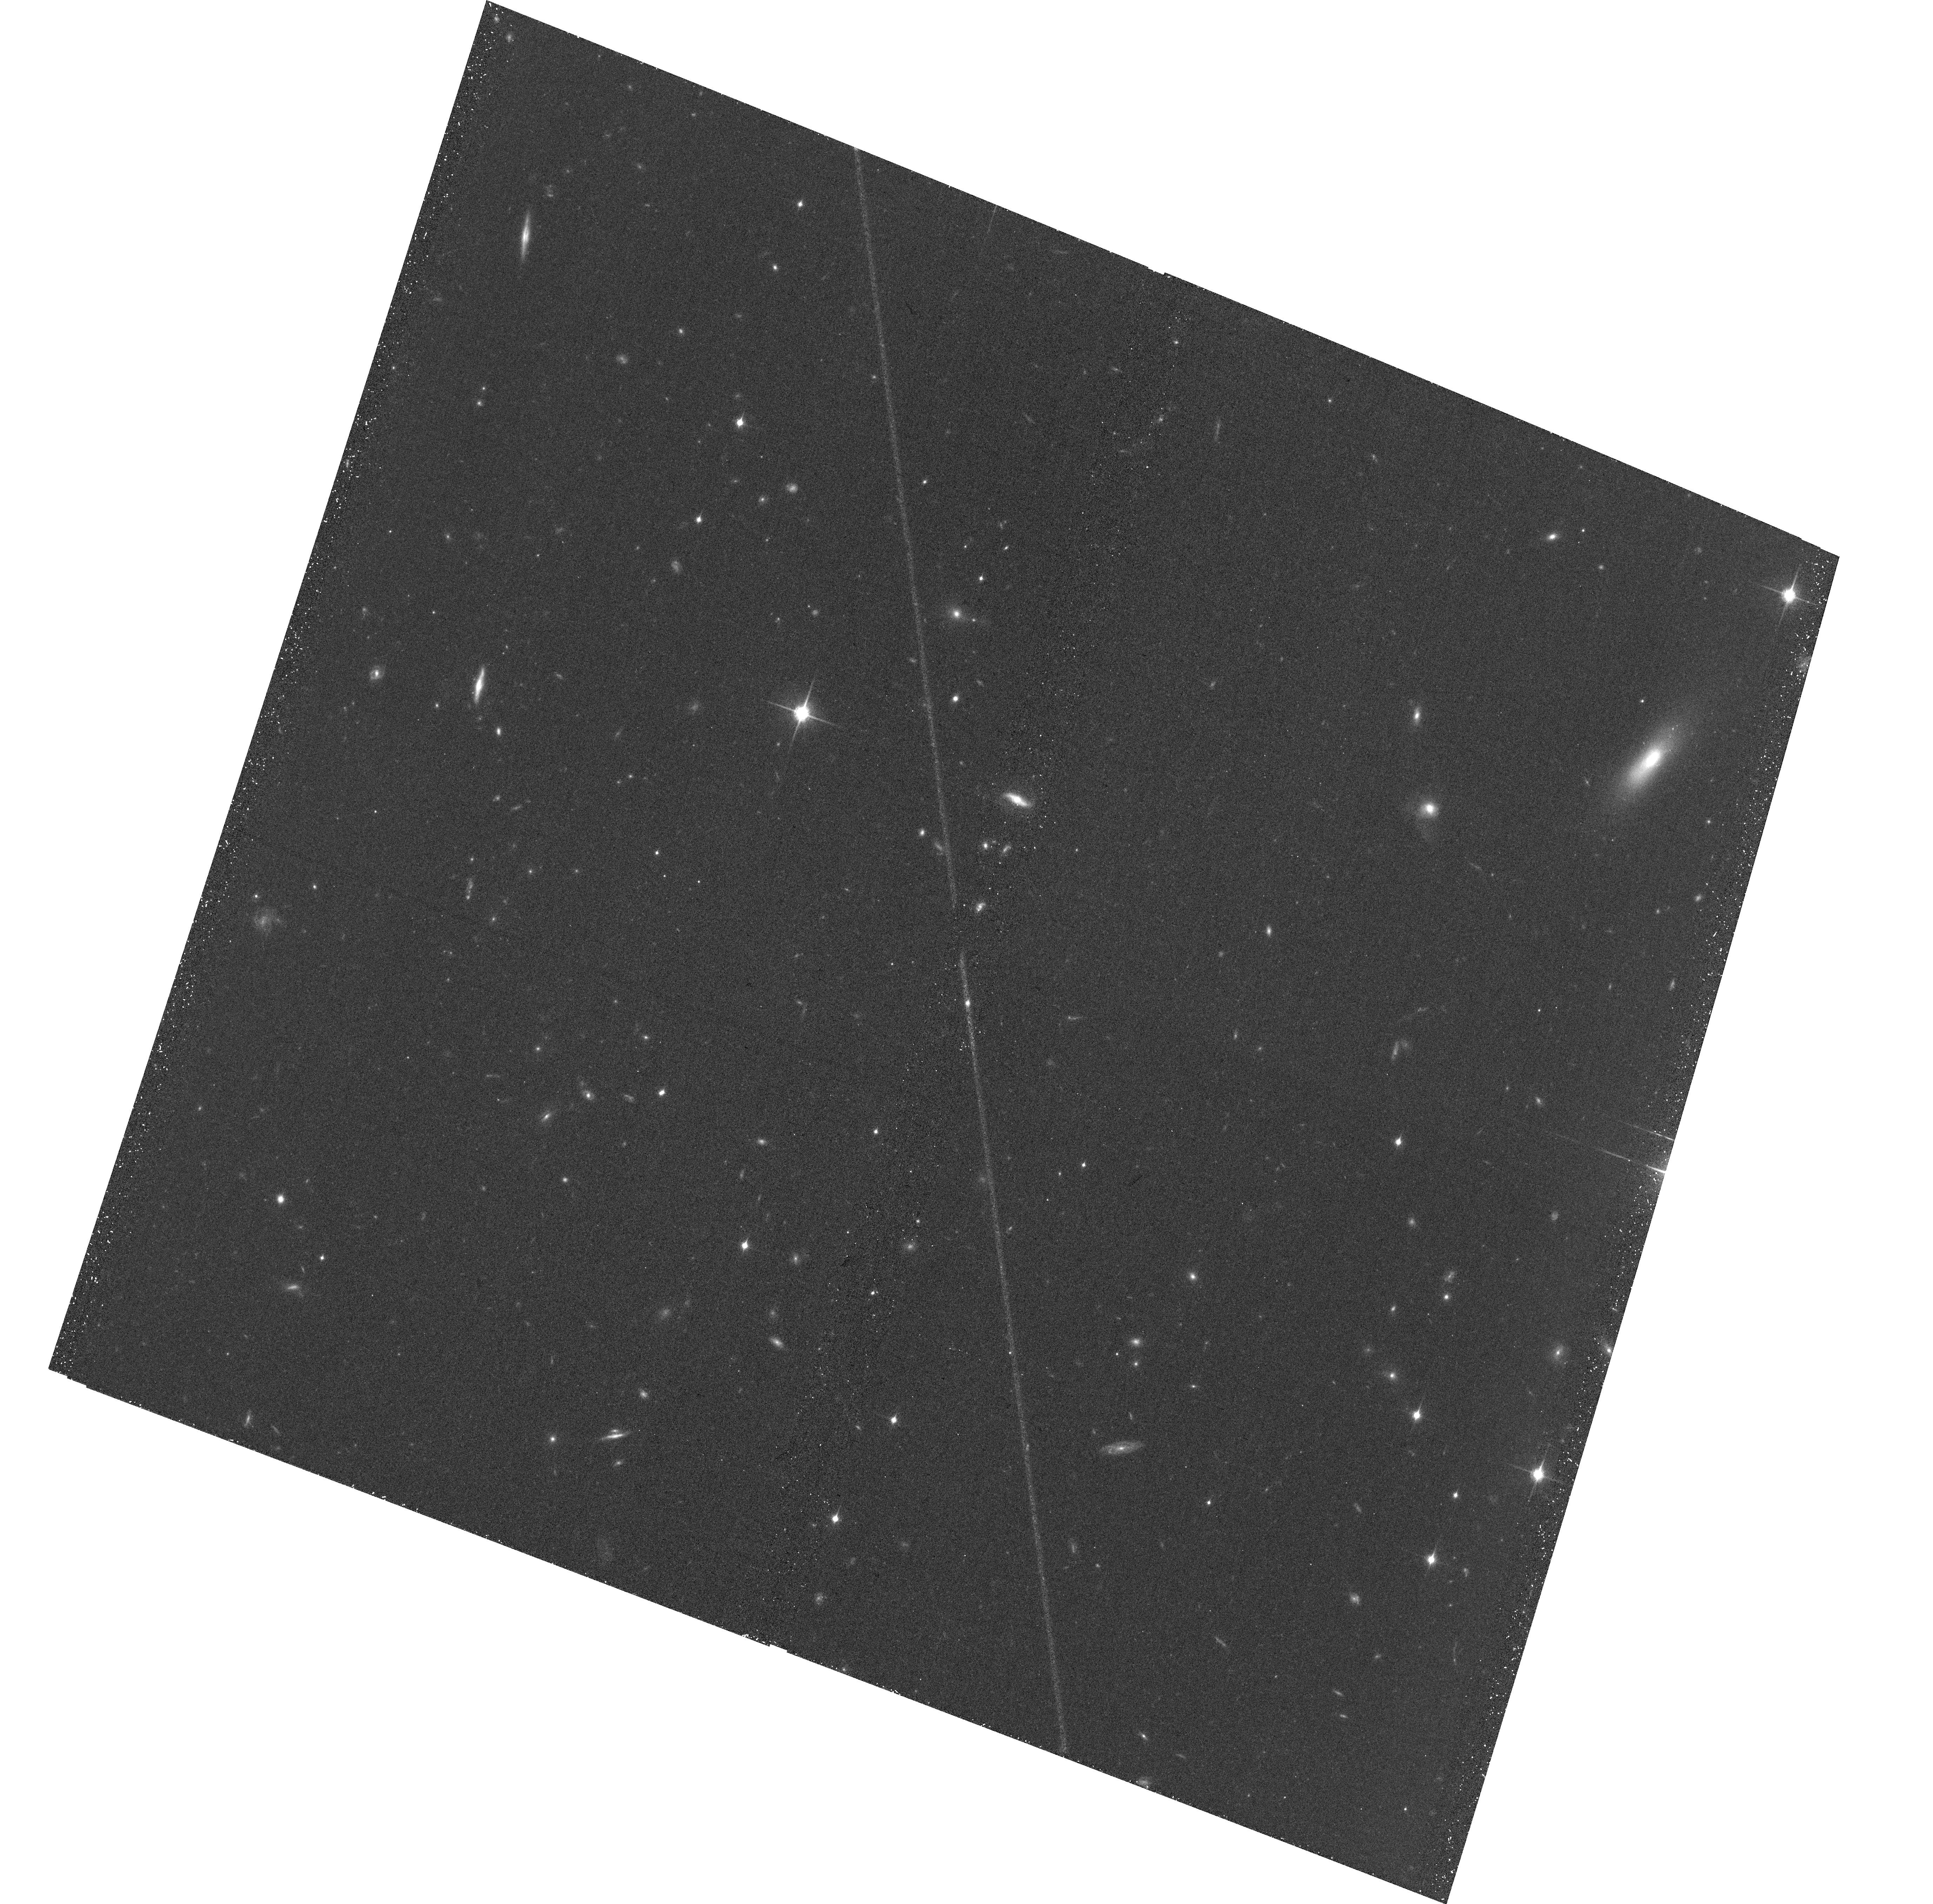
Target: WISEPJ234446.25+103415.8
Instrument: ACS/WFC
Filter: F850LP
Exposure: 39 min
Observation ID: hst_14337_06_acs_wfc_f850lp_jcvp06

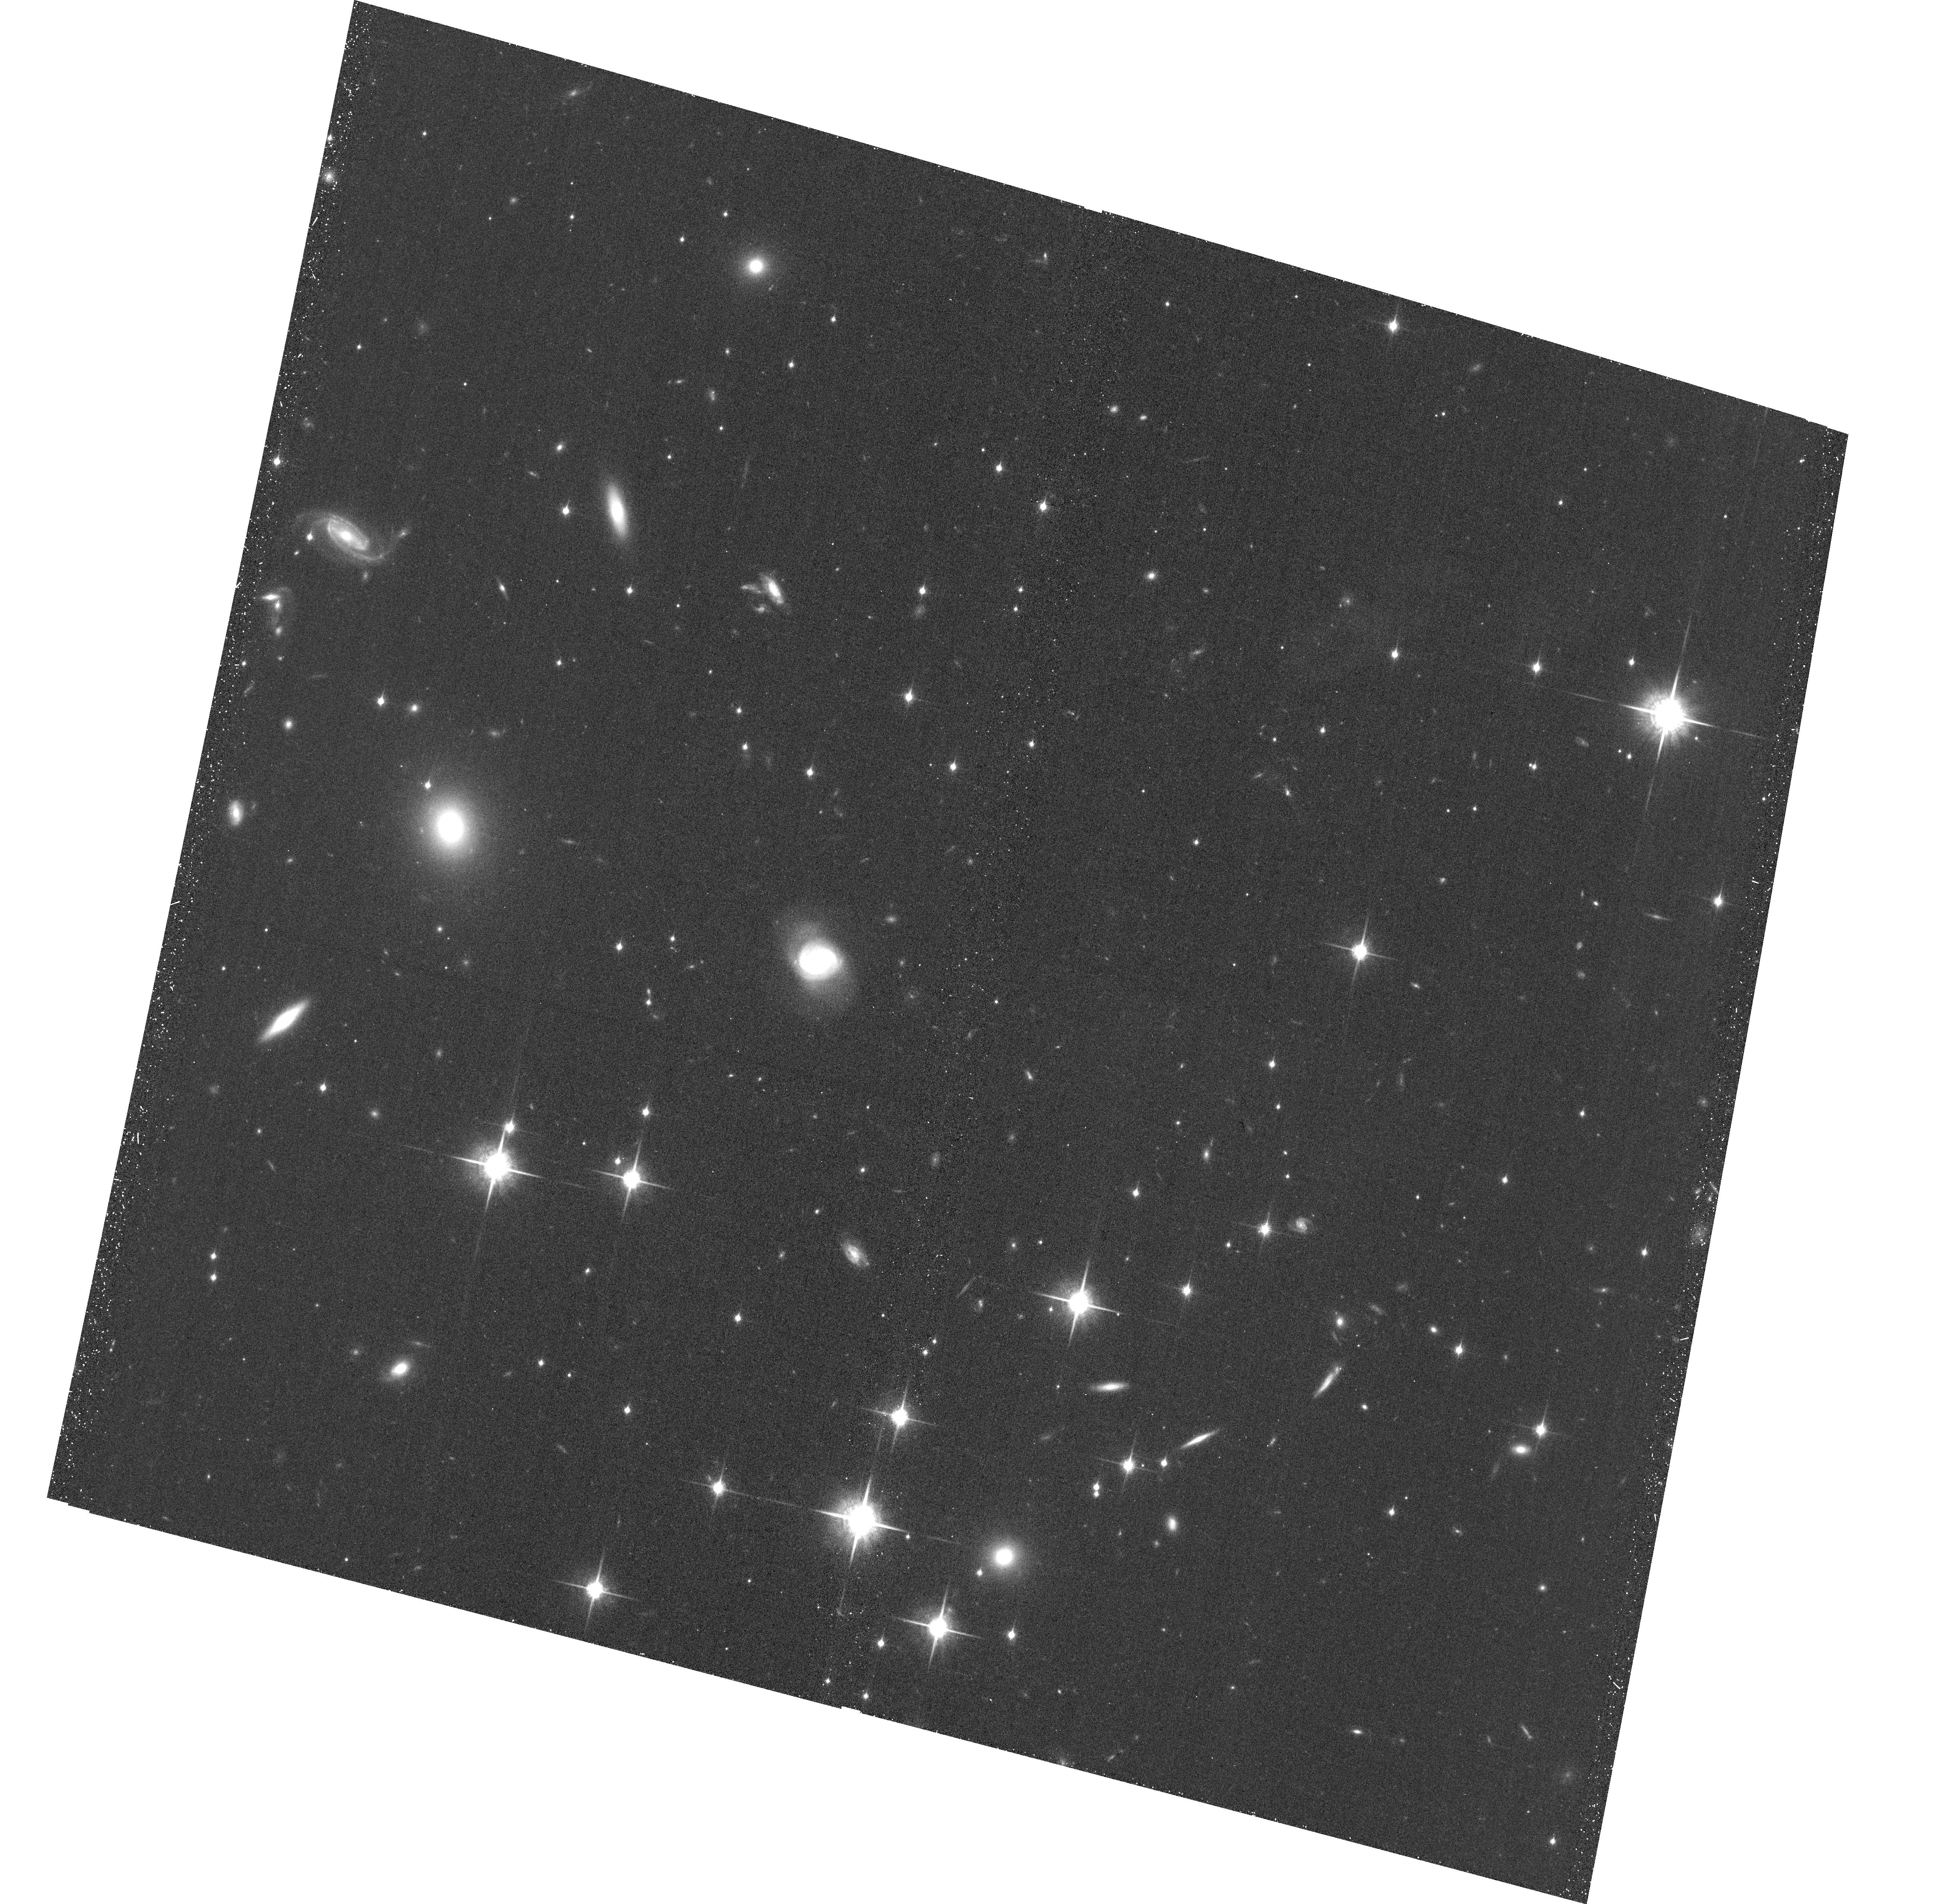
Target: WISEJ014656.66+423410.0
Instrument: ACS/WFC
Filter: F850LP
Exposure: 40 min
Observation ID: hst_14337_04_acs_wfc_f850lp_jcvp04

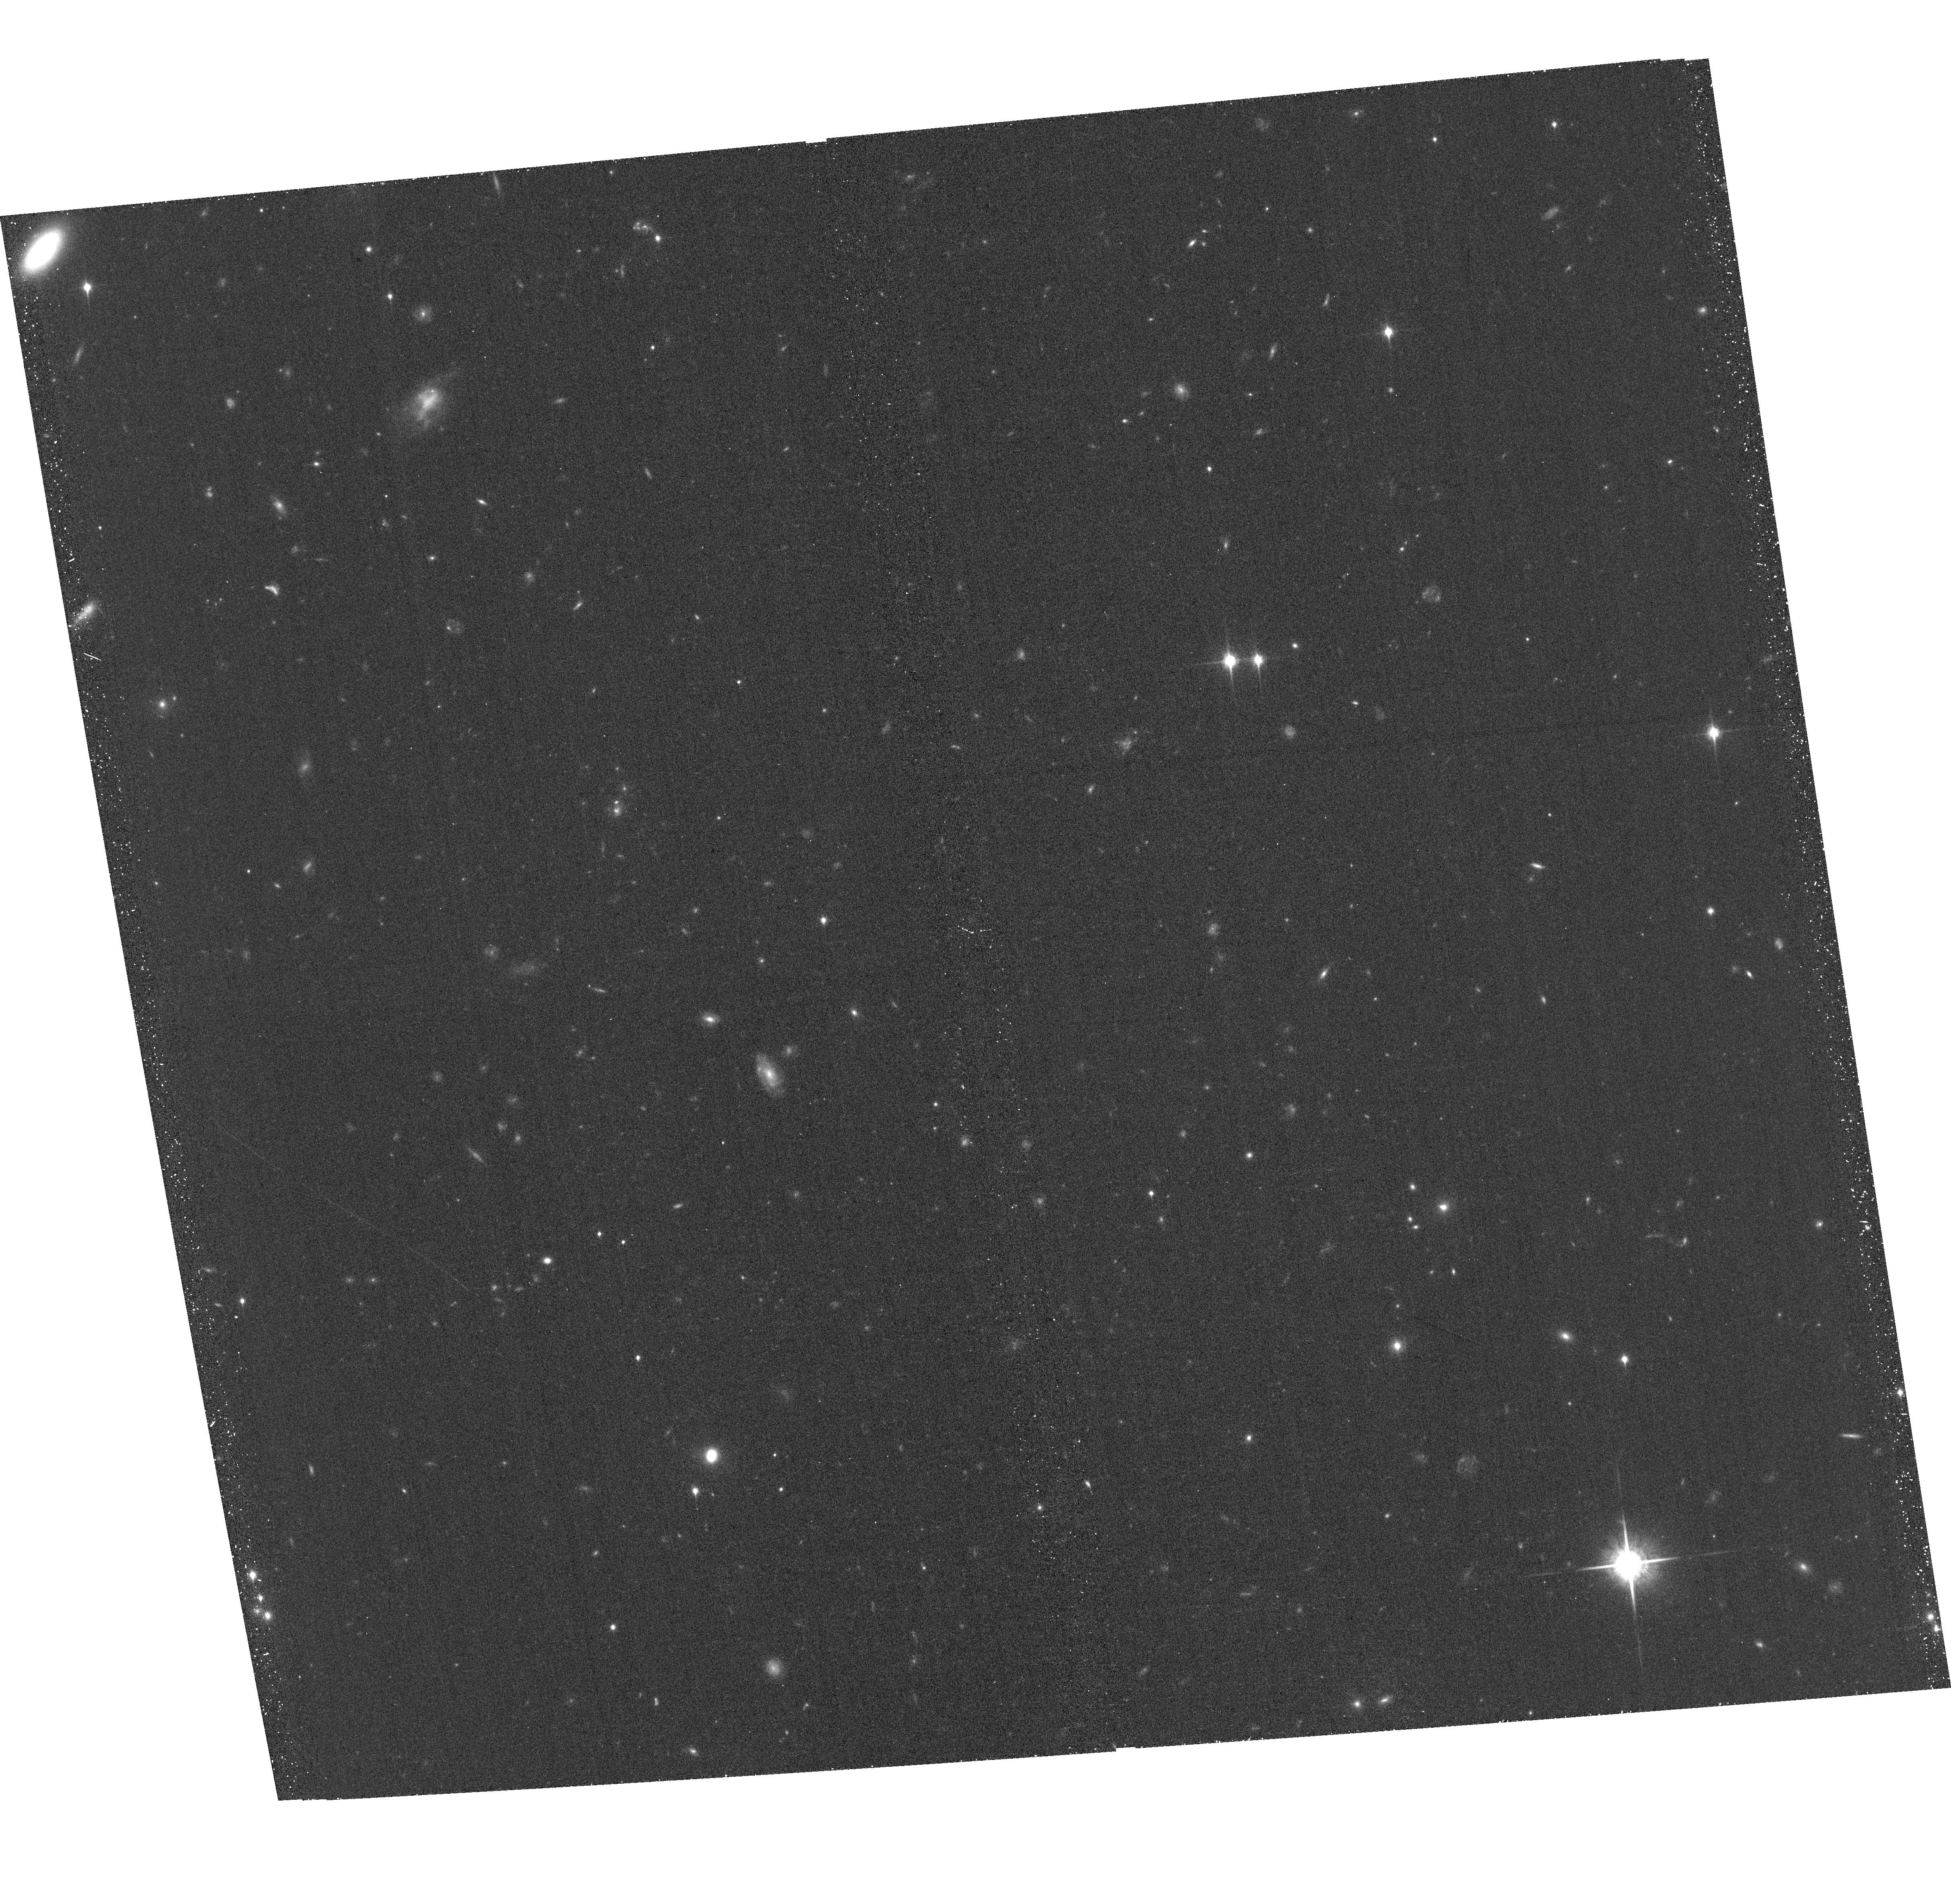
Target: 2MASSWJ0103320+193536
Instrument: ACS/WFC
Filter: F850LP
Exposure: 39 min
Observation ID: hst_14337_01_acs_wfc_f850lp_jcvp01

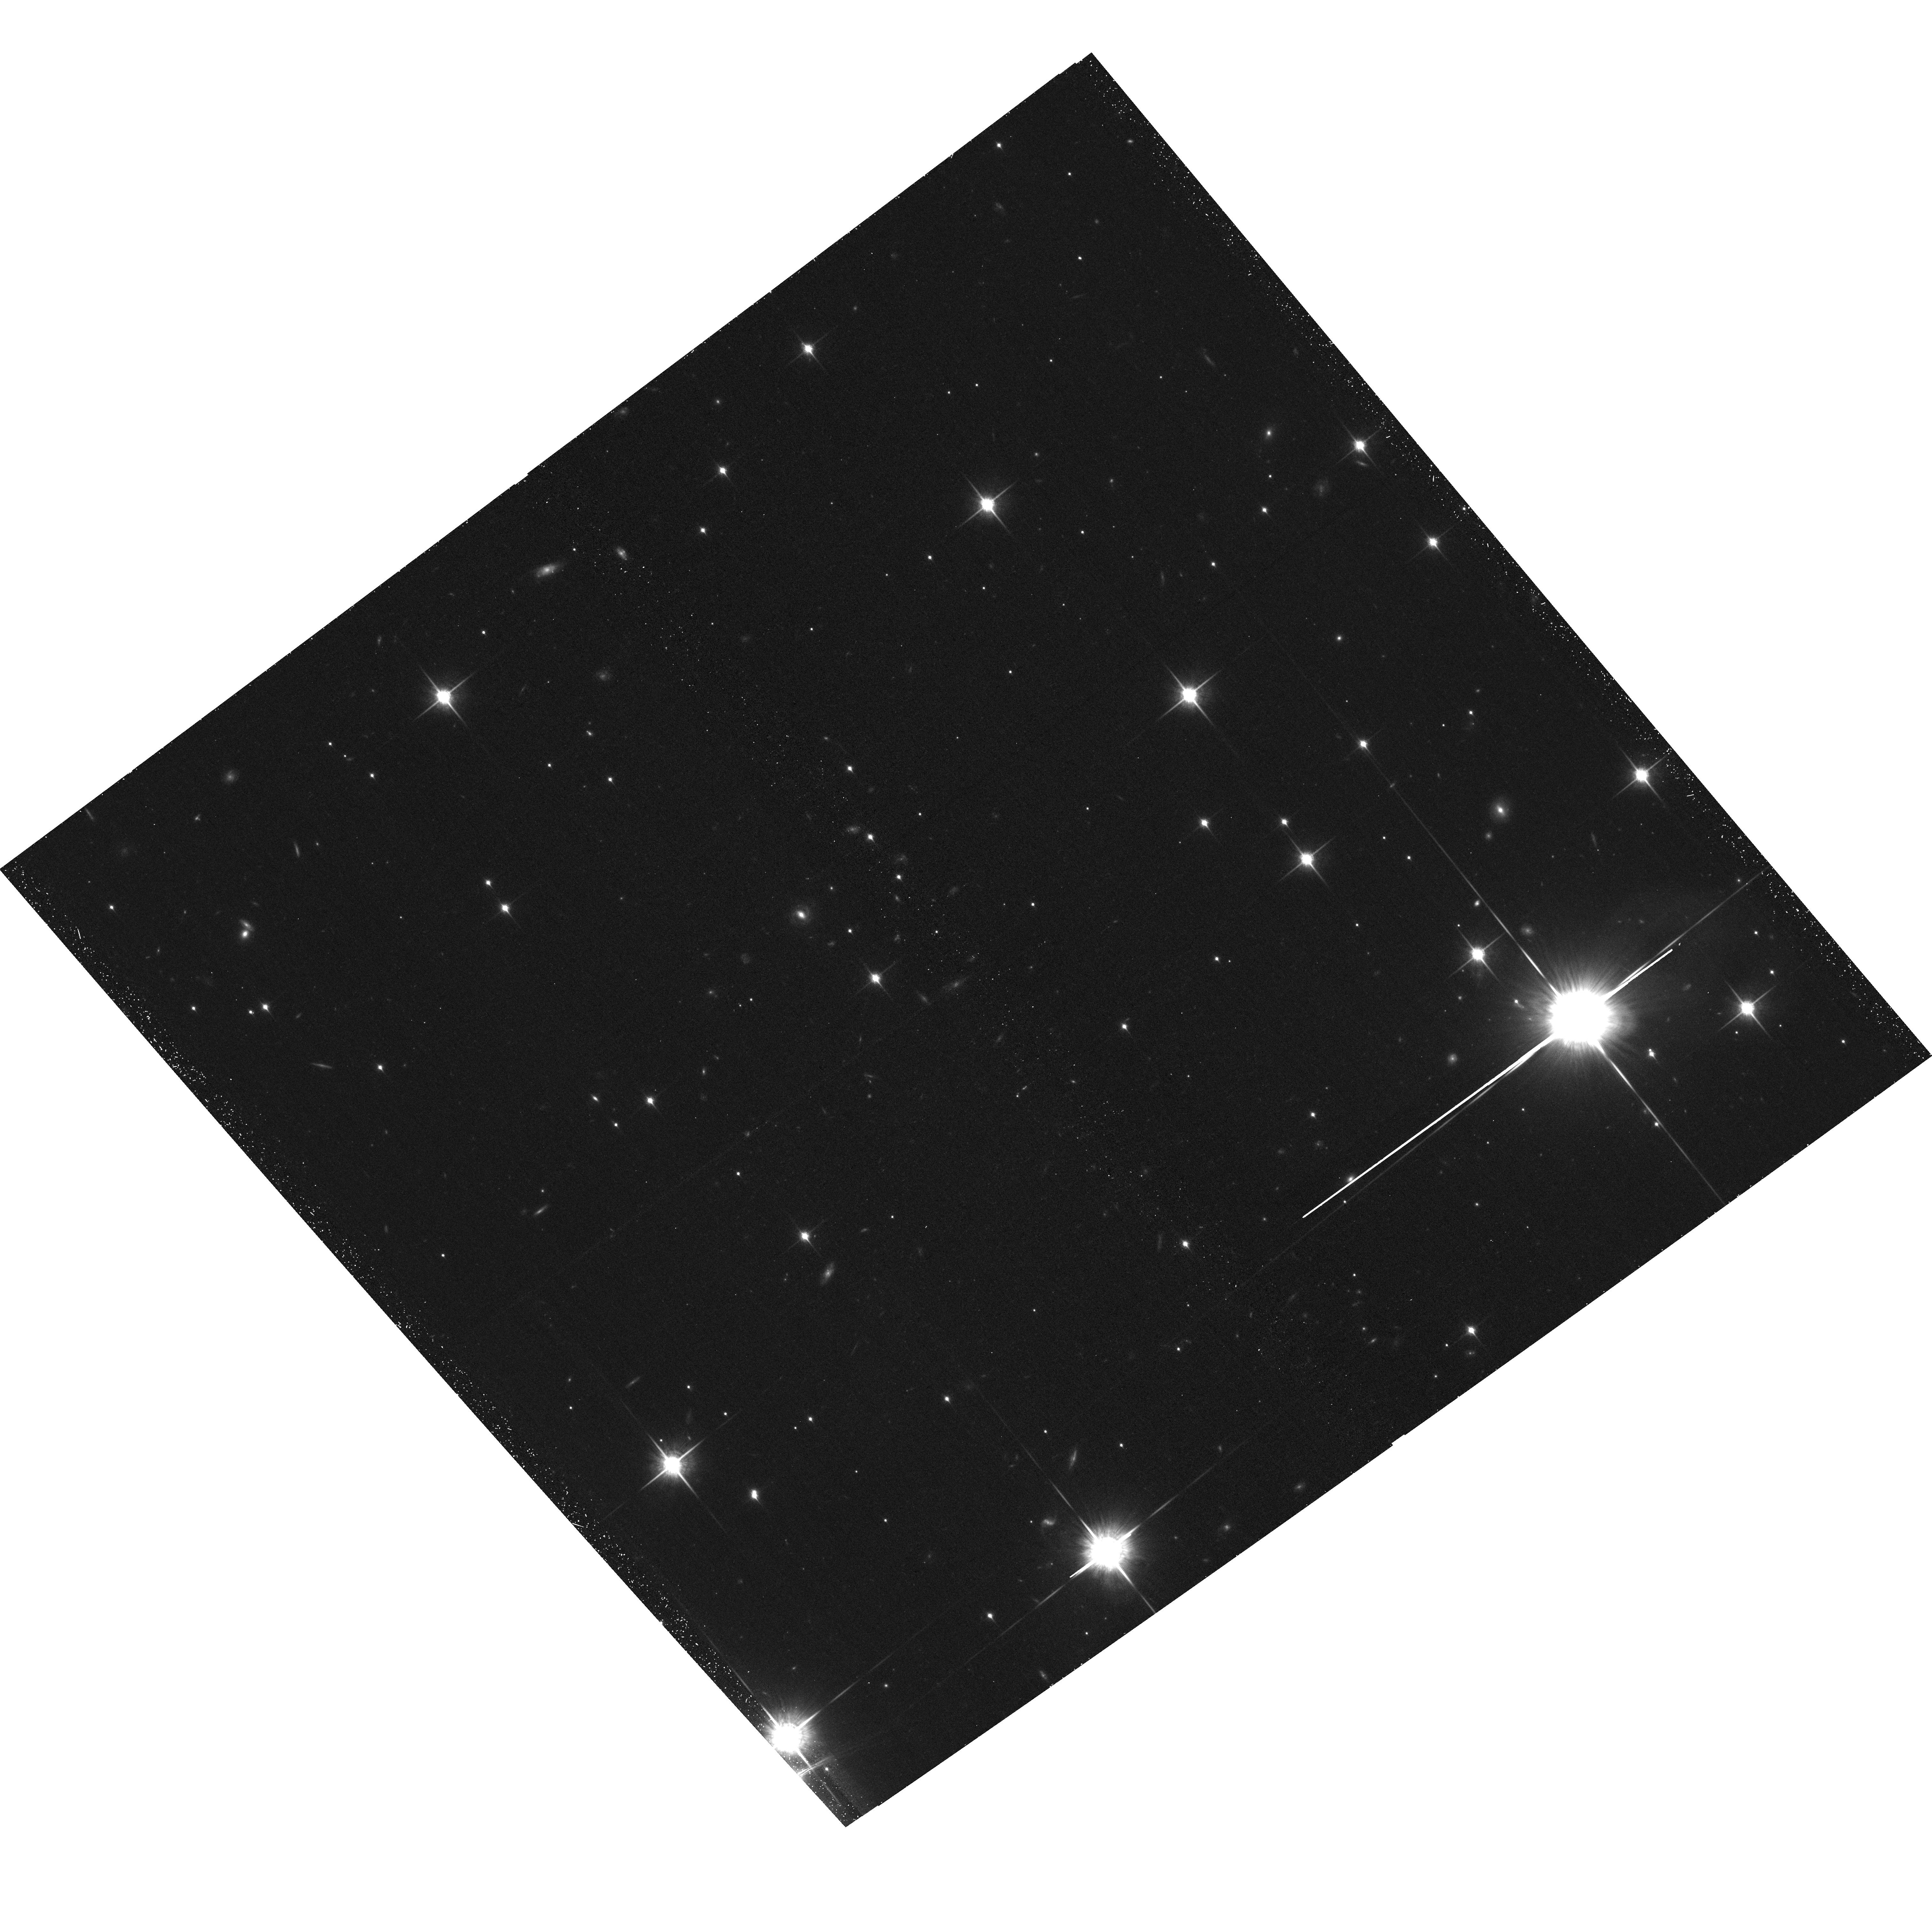
Target: WISEJ014656.66+423410.0
Instrument: ACS/WFC
Filter: F850LP
Exposure: 40 min
Observation ID: hst_14337_03_acs_wfc_f850lp_jcvp03

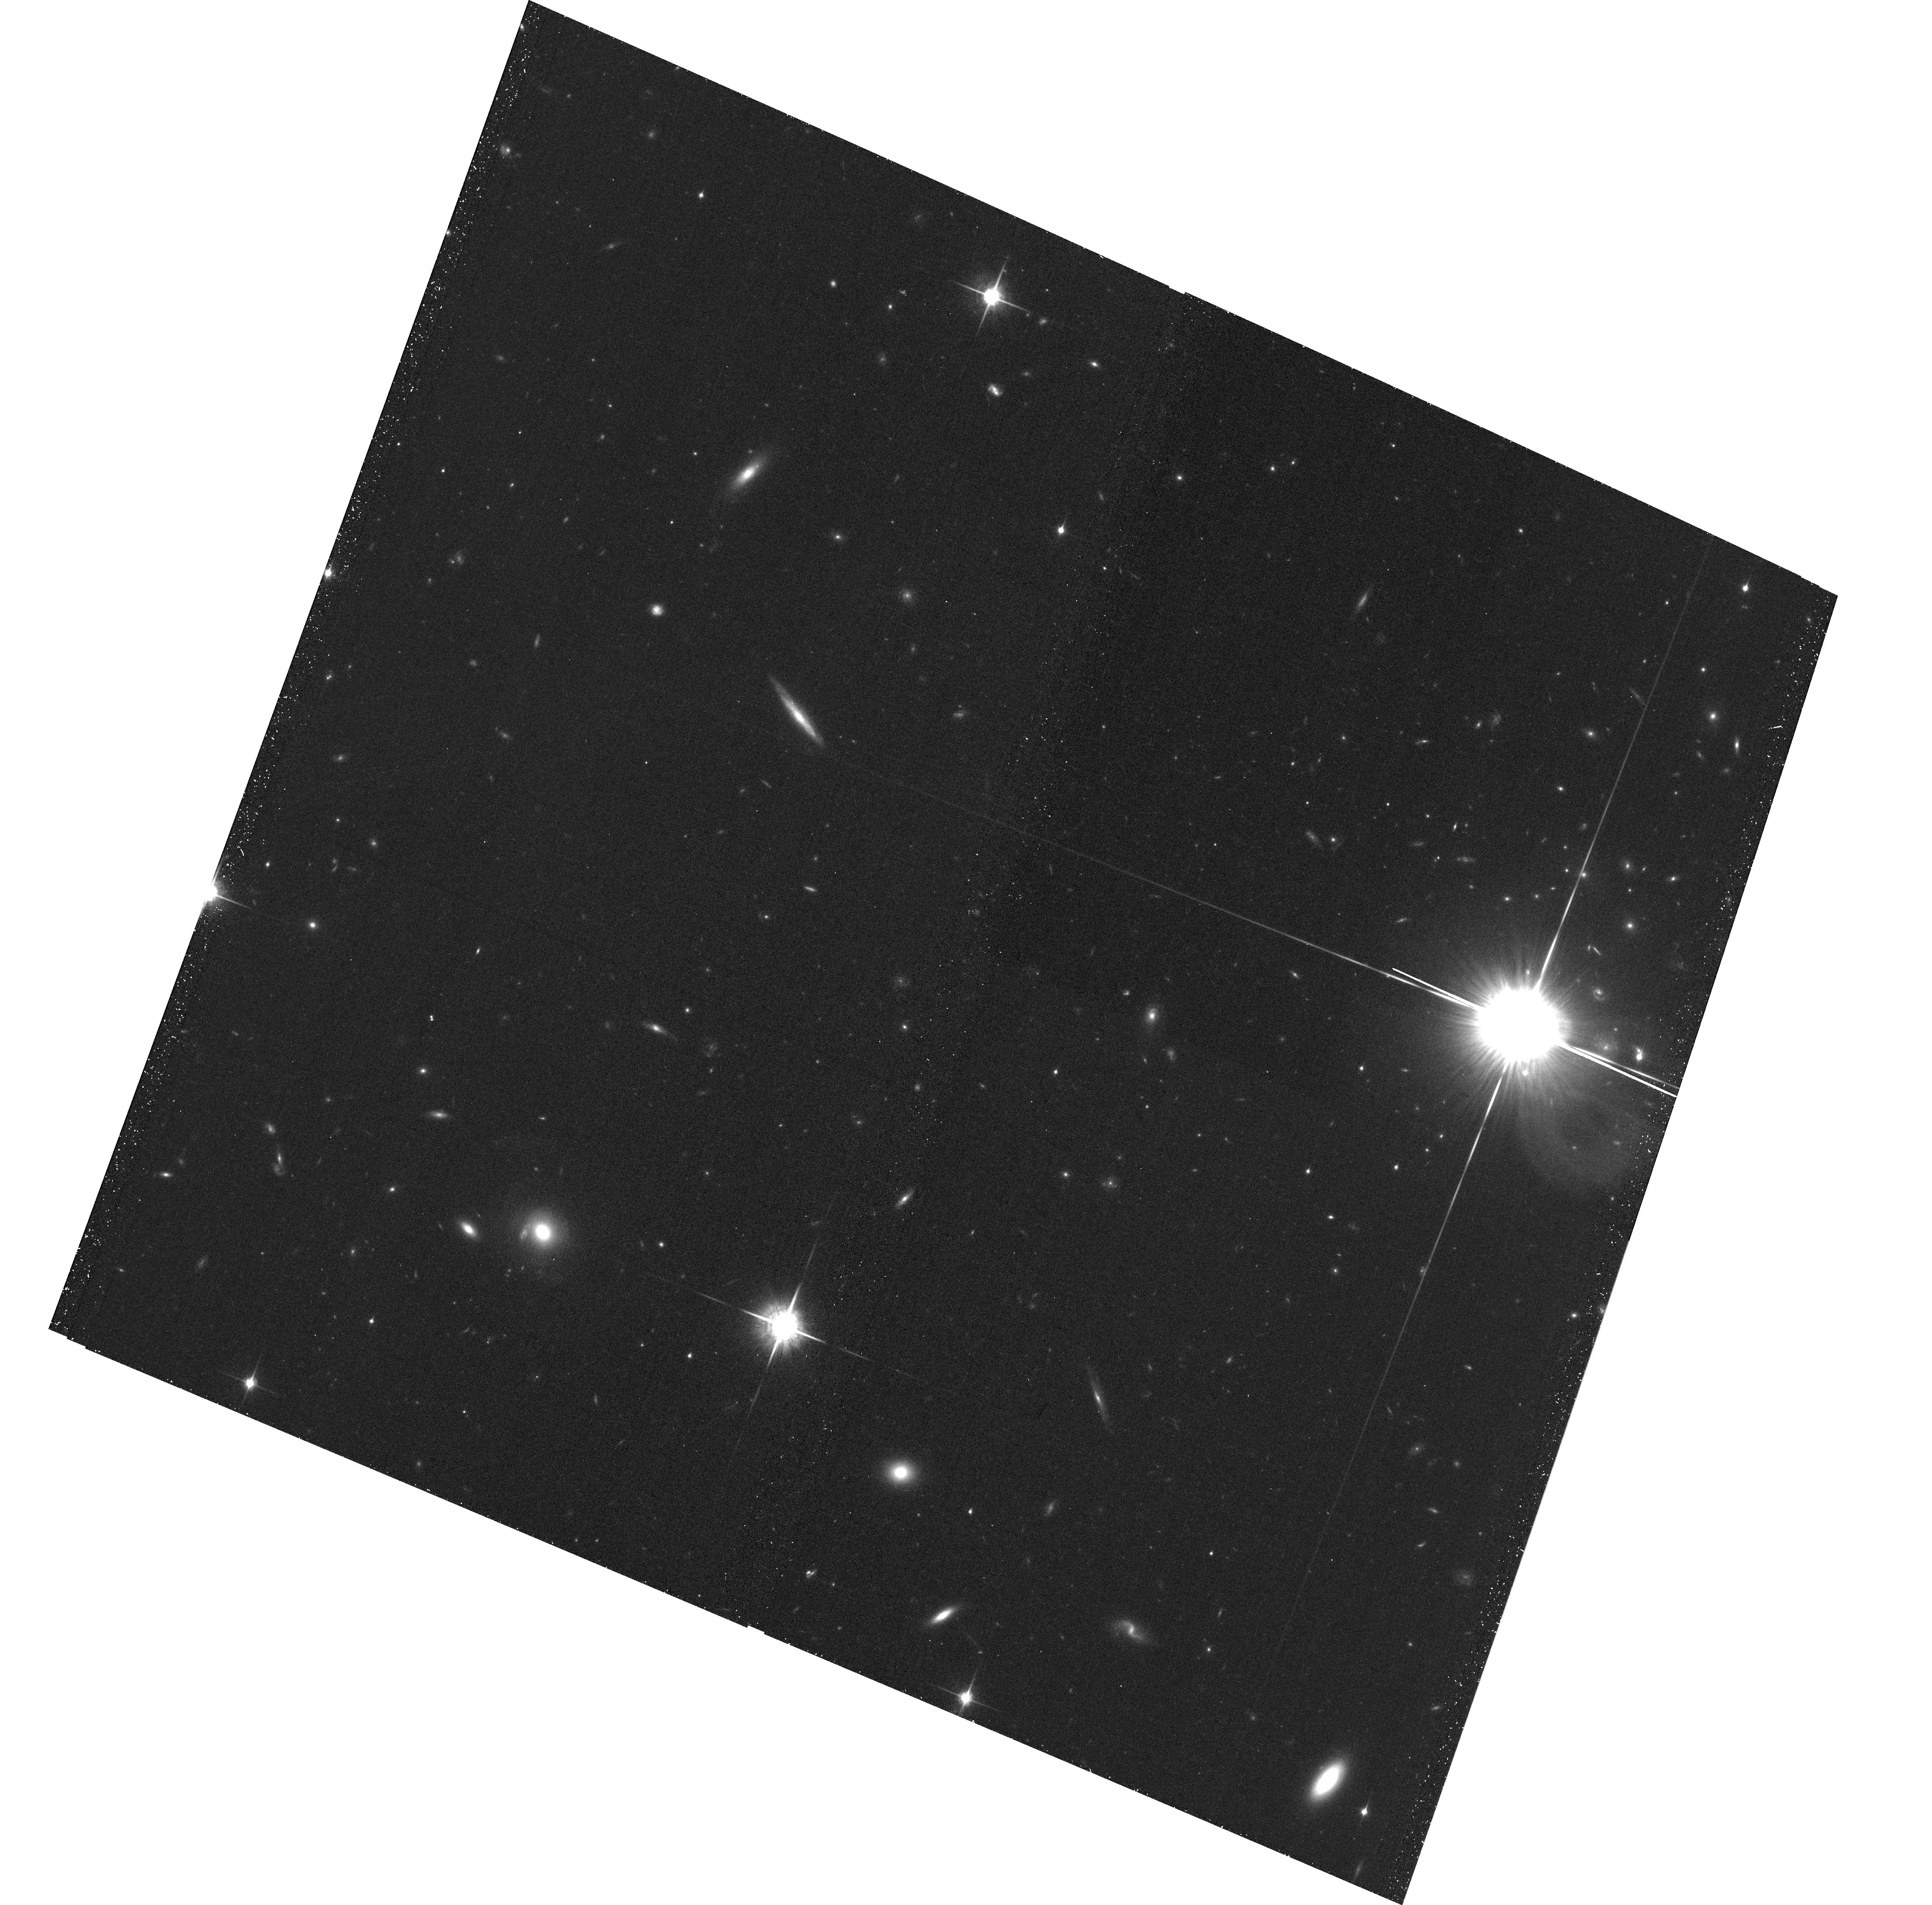
Target: 2MASSWJ0103320+193536
Instrument: ACS/WFC
Filter: F850LP
Exposure: 39 min
Observation ID: hst_14337_02_acs_wfc_f850lp_jcvp02

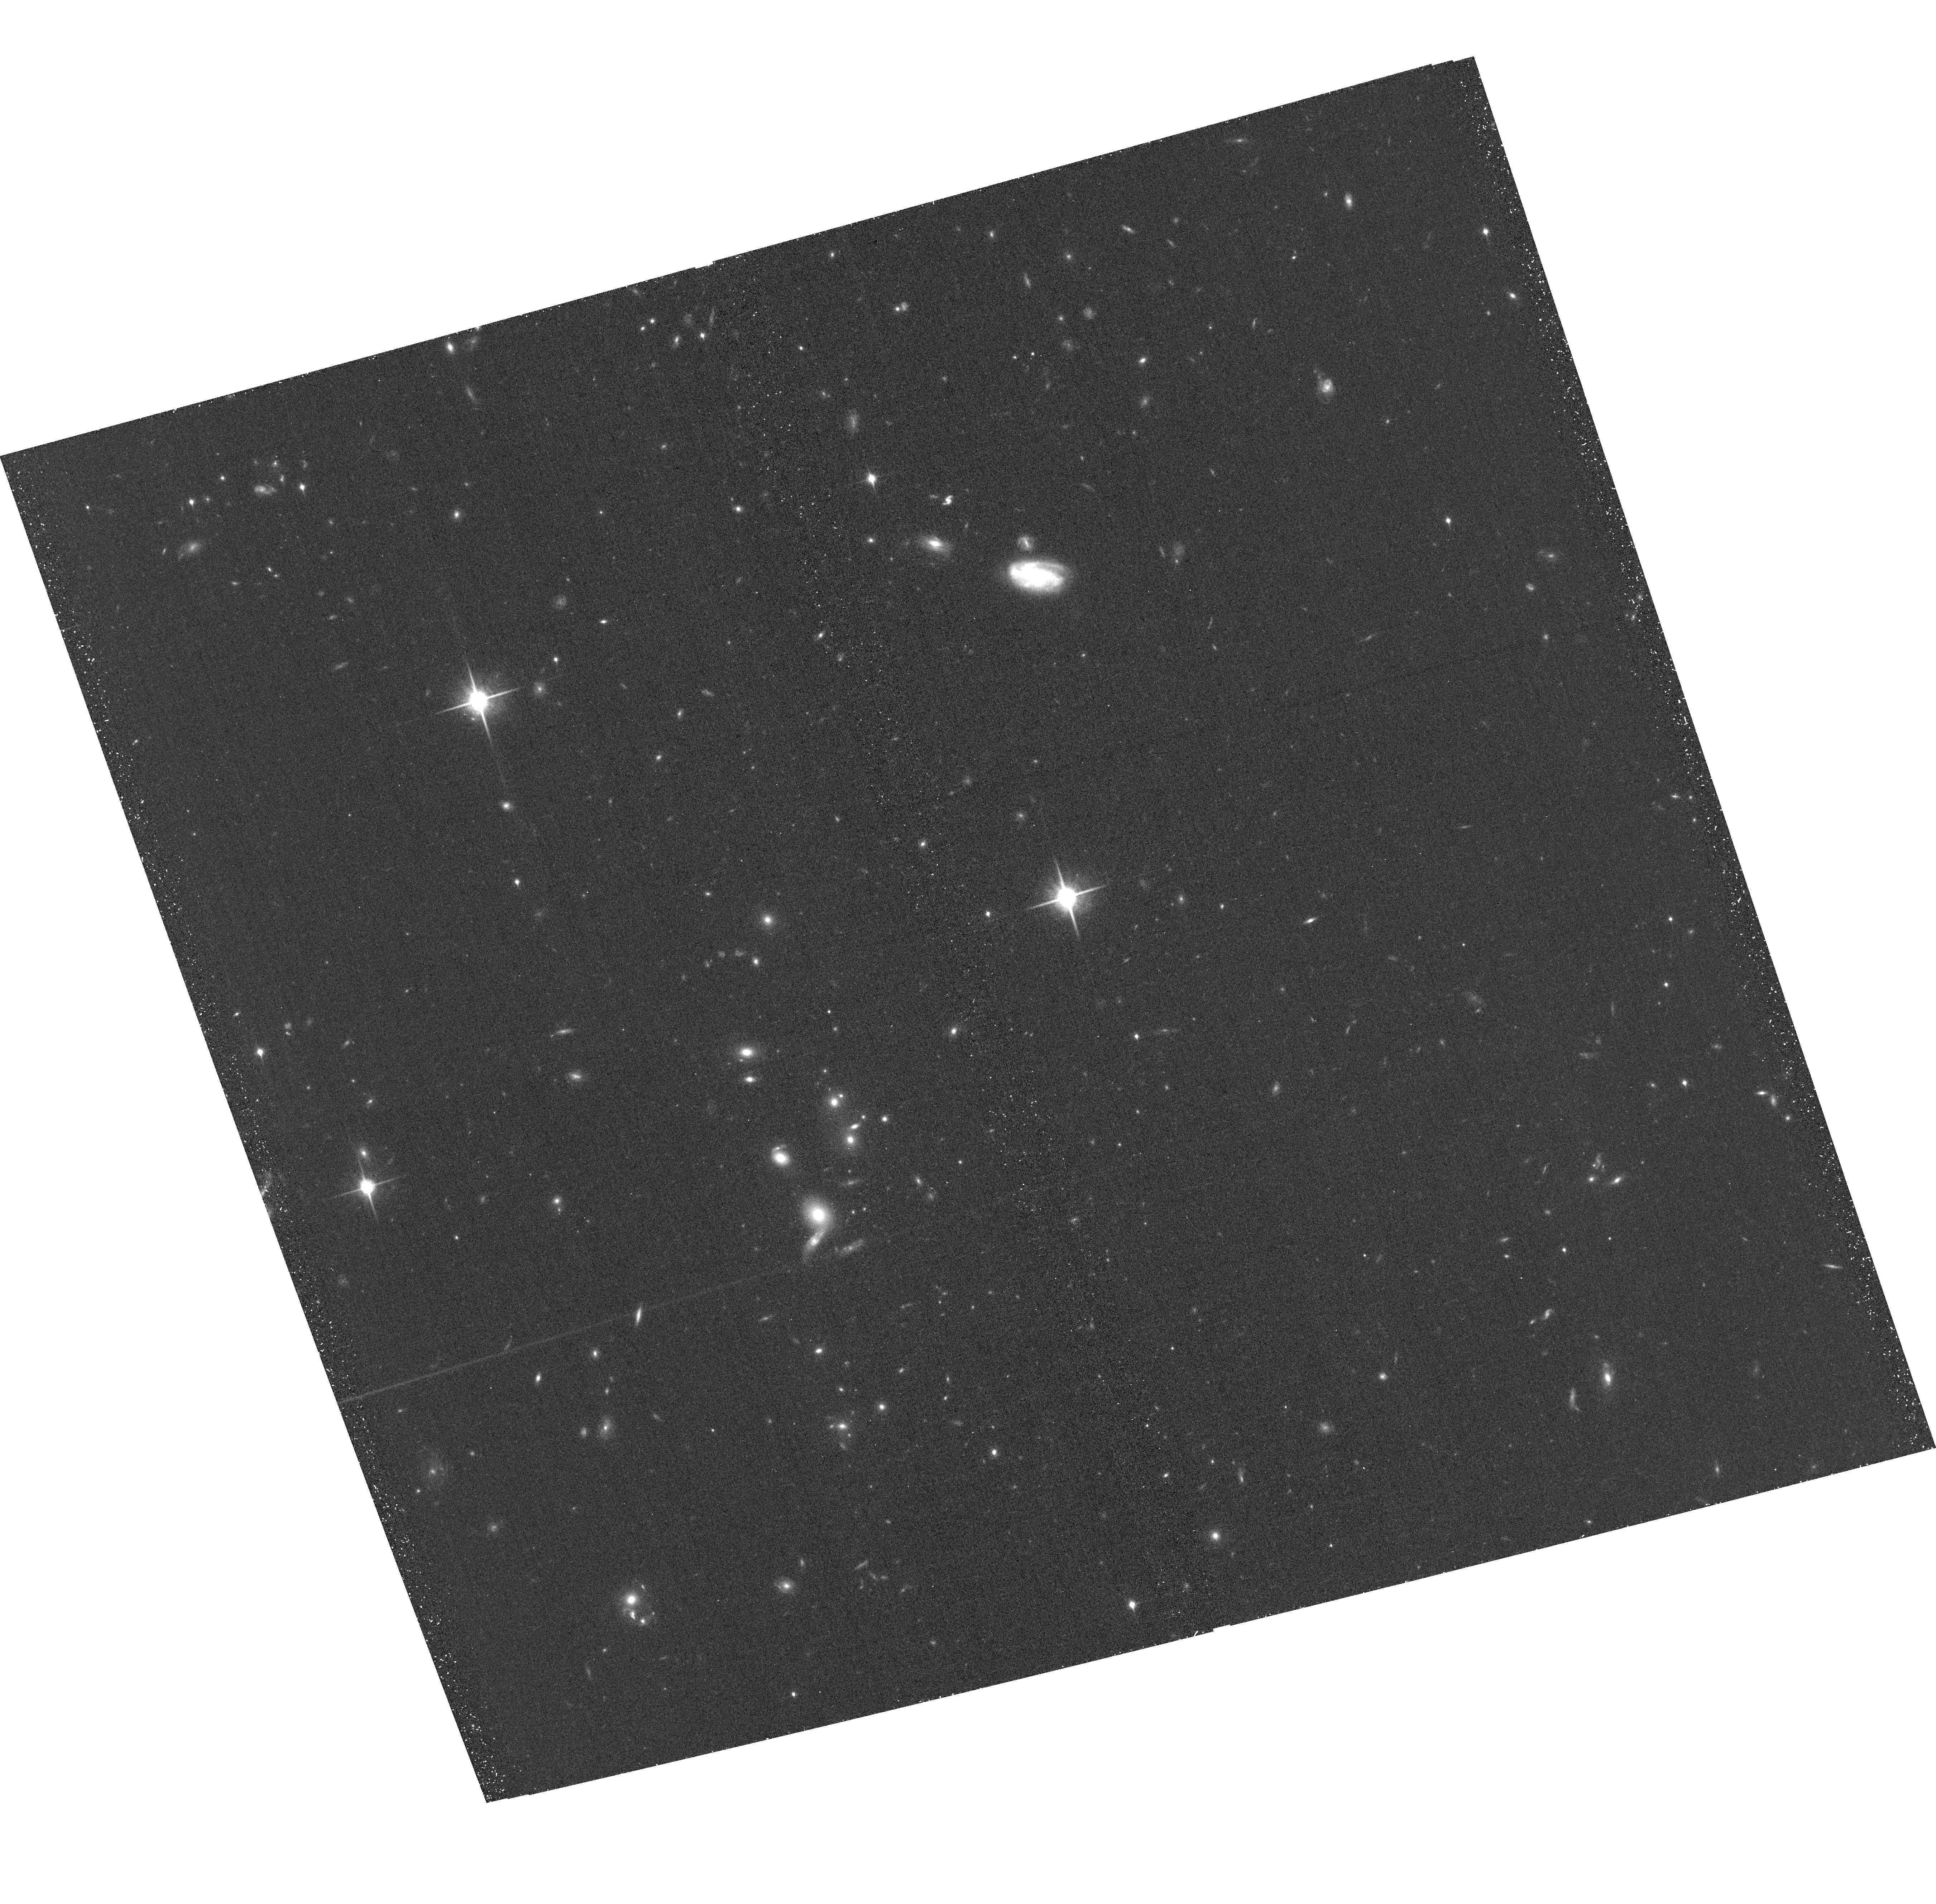
Target: WISEPJ234446.25+103415.8
Instrument: ACS/WFC
Filter: F850LP
Exposure: 39 min
Observation ID: hst_14337_05_acs_wfc_f850lp_jcvp05

Dynamical Masses for Free-Floating Planetary-Mass Binaries (PI: Dupuy, Trent J.)

We propose a 3-year orbit monitoring program to measure the first dynamical masses in the planetary-mass regime (5-15 Mjup) for free-floating objects, including the first known Y dwarf binary. With projected separations of only 0.7-1.4 AU, our targets are among the tightest substellar visual binaries ever found and are amenable to orbit determinations within only a few years. When combined with our parallax determination, these data will yield dynamical masses with <10% uncertainties. Two of our targets are late-T/Y dwarf field binaries (ages ~ 1-5 Gyr) and will provide the first empirical calibration in the poorly understood temperature regime of ~350-500 K, relevant both to free-floating objects and radial-velocity exoplanets. Such extreme conditions are the frontier of current theory, e.g. model uncertainties in non-equilibrium chemistry, metallicity, and clouds yield mass estimates that currently span an order of magnitude. Our third target is a young field L dwarf (age ~ 10-100 Myr), one of the rare field objects that that serve as analogs for young directly imaged exoplanets. Our dynamical mass combined with evolutionary models will yield the first precise age and temperature estimates for such an object, thereby testing our ability to derive physical parameters from current models. Our targets have been discovered at the limits of existing facilities and thus promise to be the only viable objects in the planetary-mass regime for direct mass measurements until next-generation facilities like JWST come online.